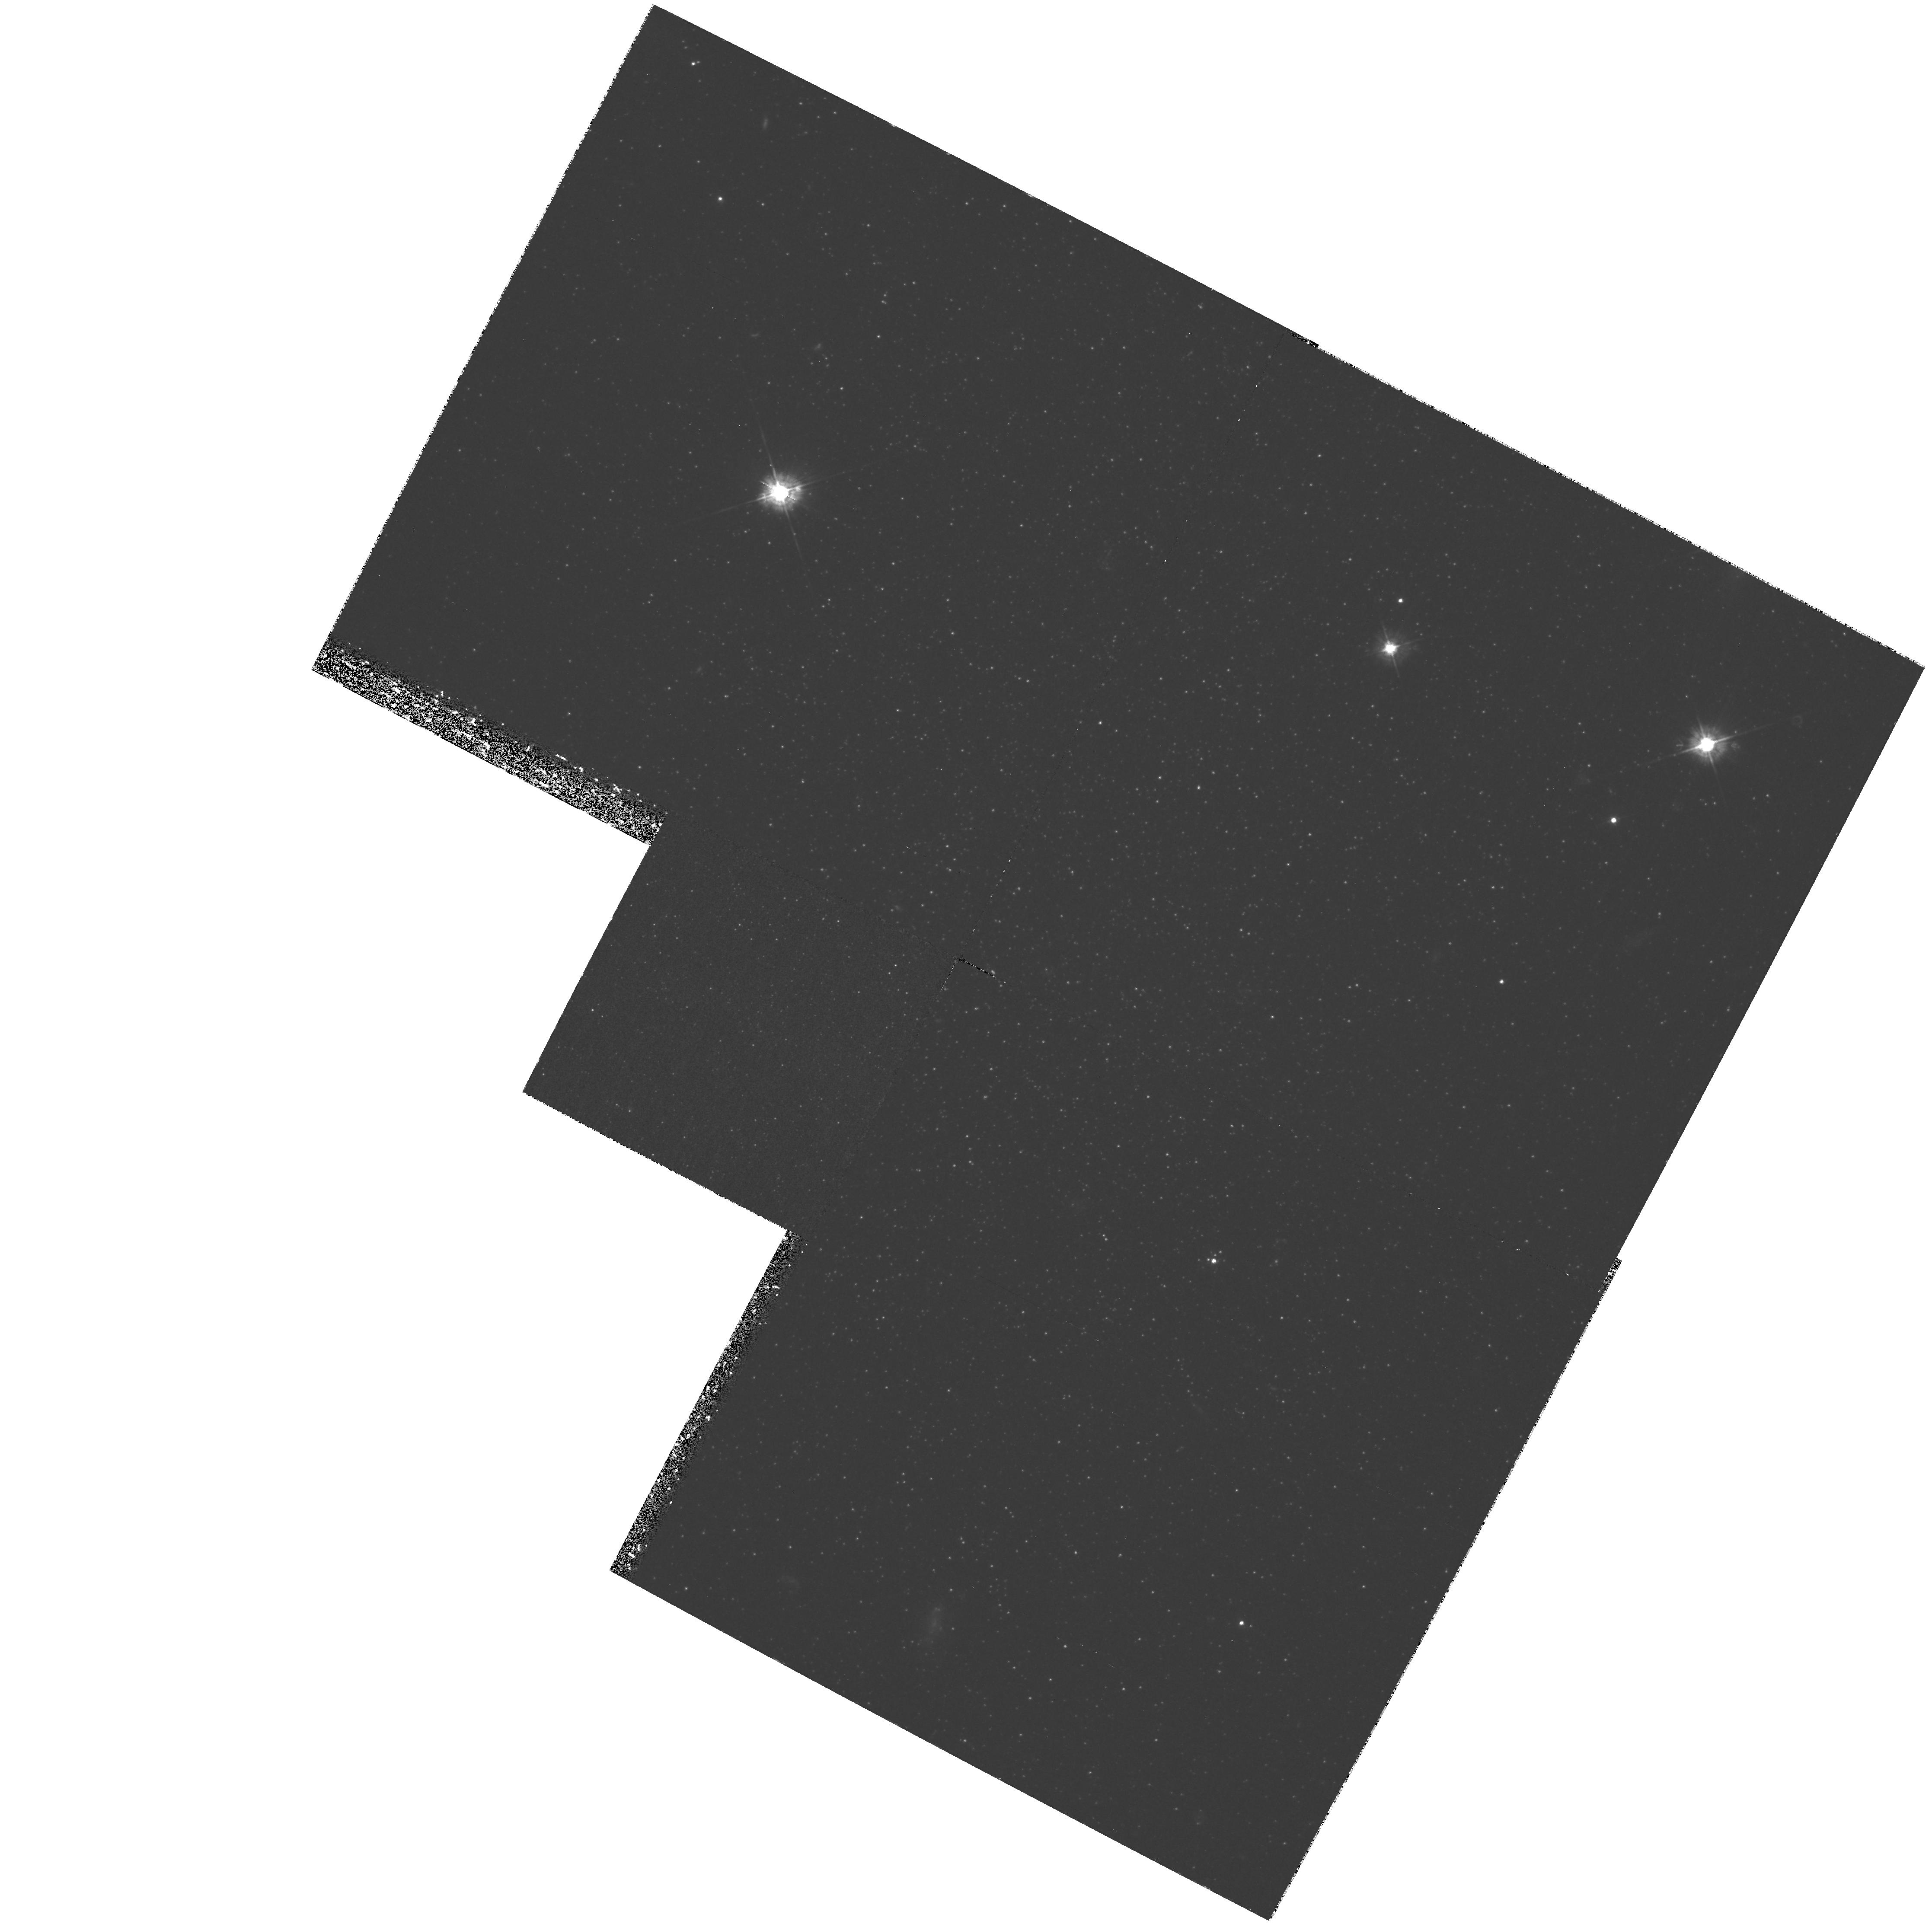
Target: ANDROMEDA-VI. Instrument: WFPC2/PC. Filter: F450W. Exposure: 2.9 h. Observation ID: hst_8272_03_wfpc2_pc_f450w_u5c703

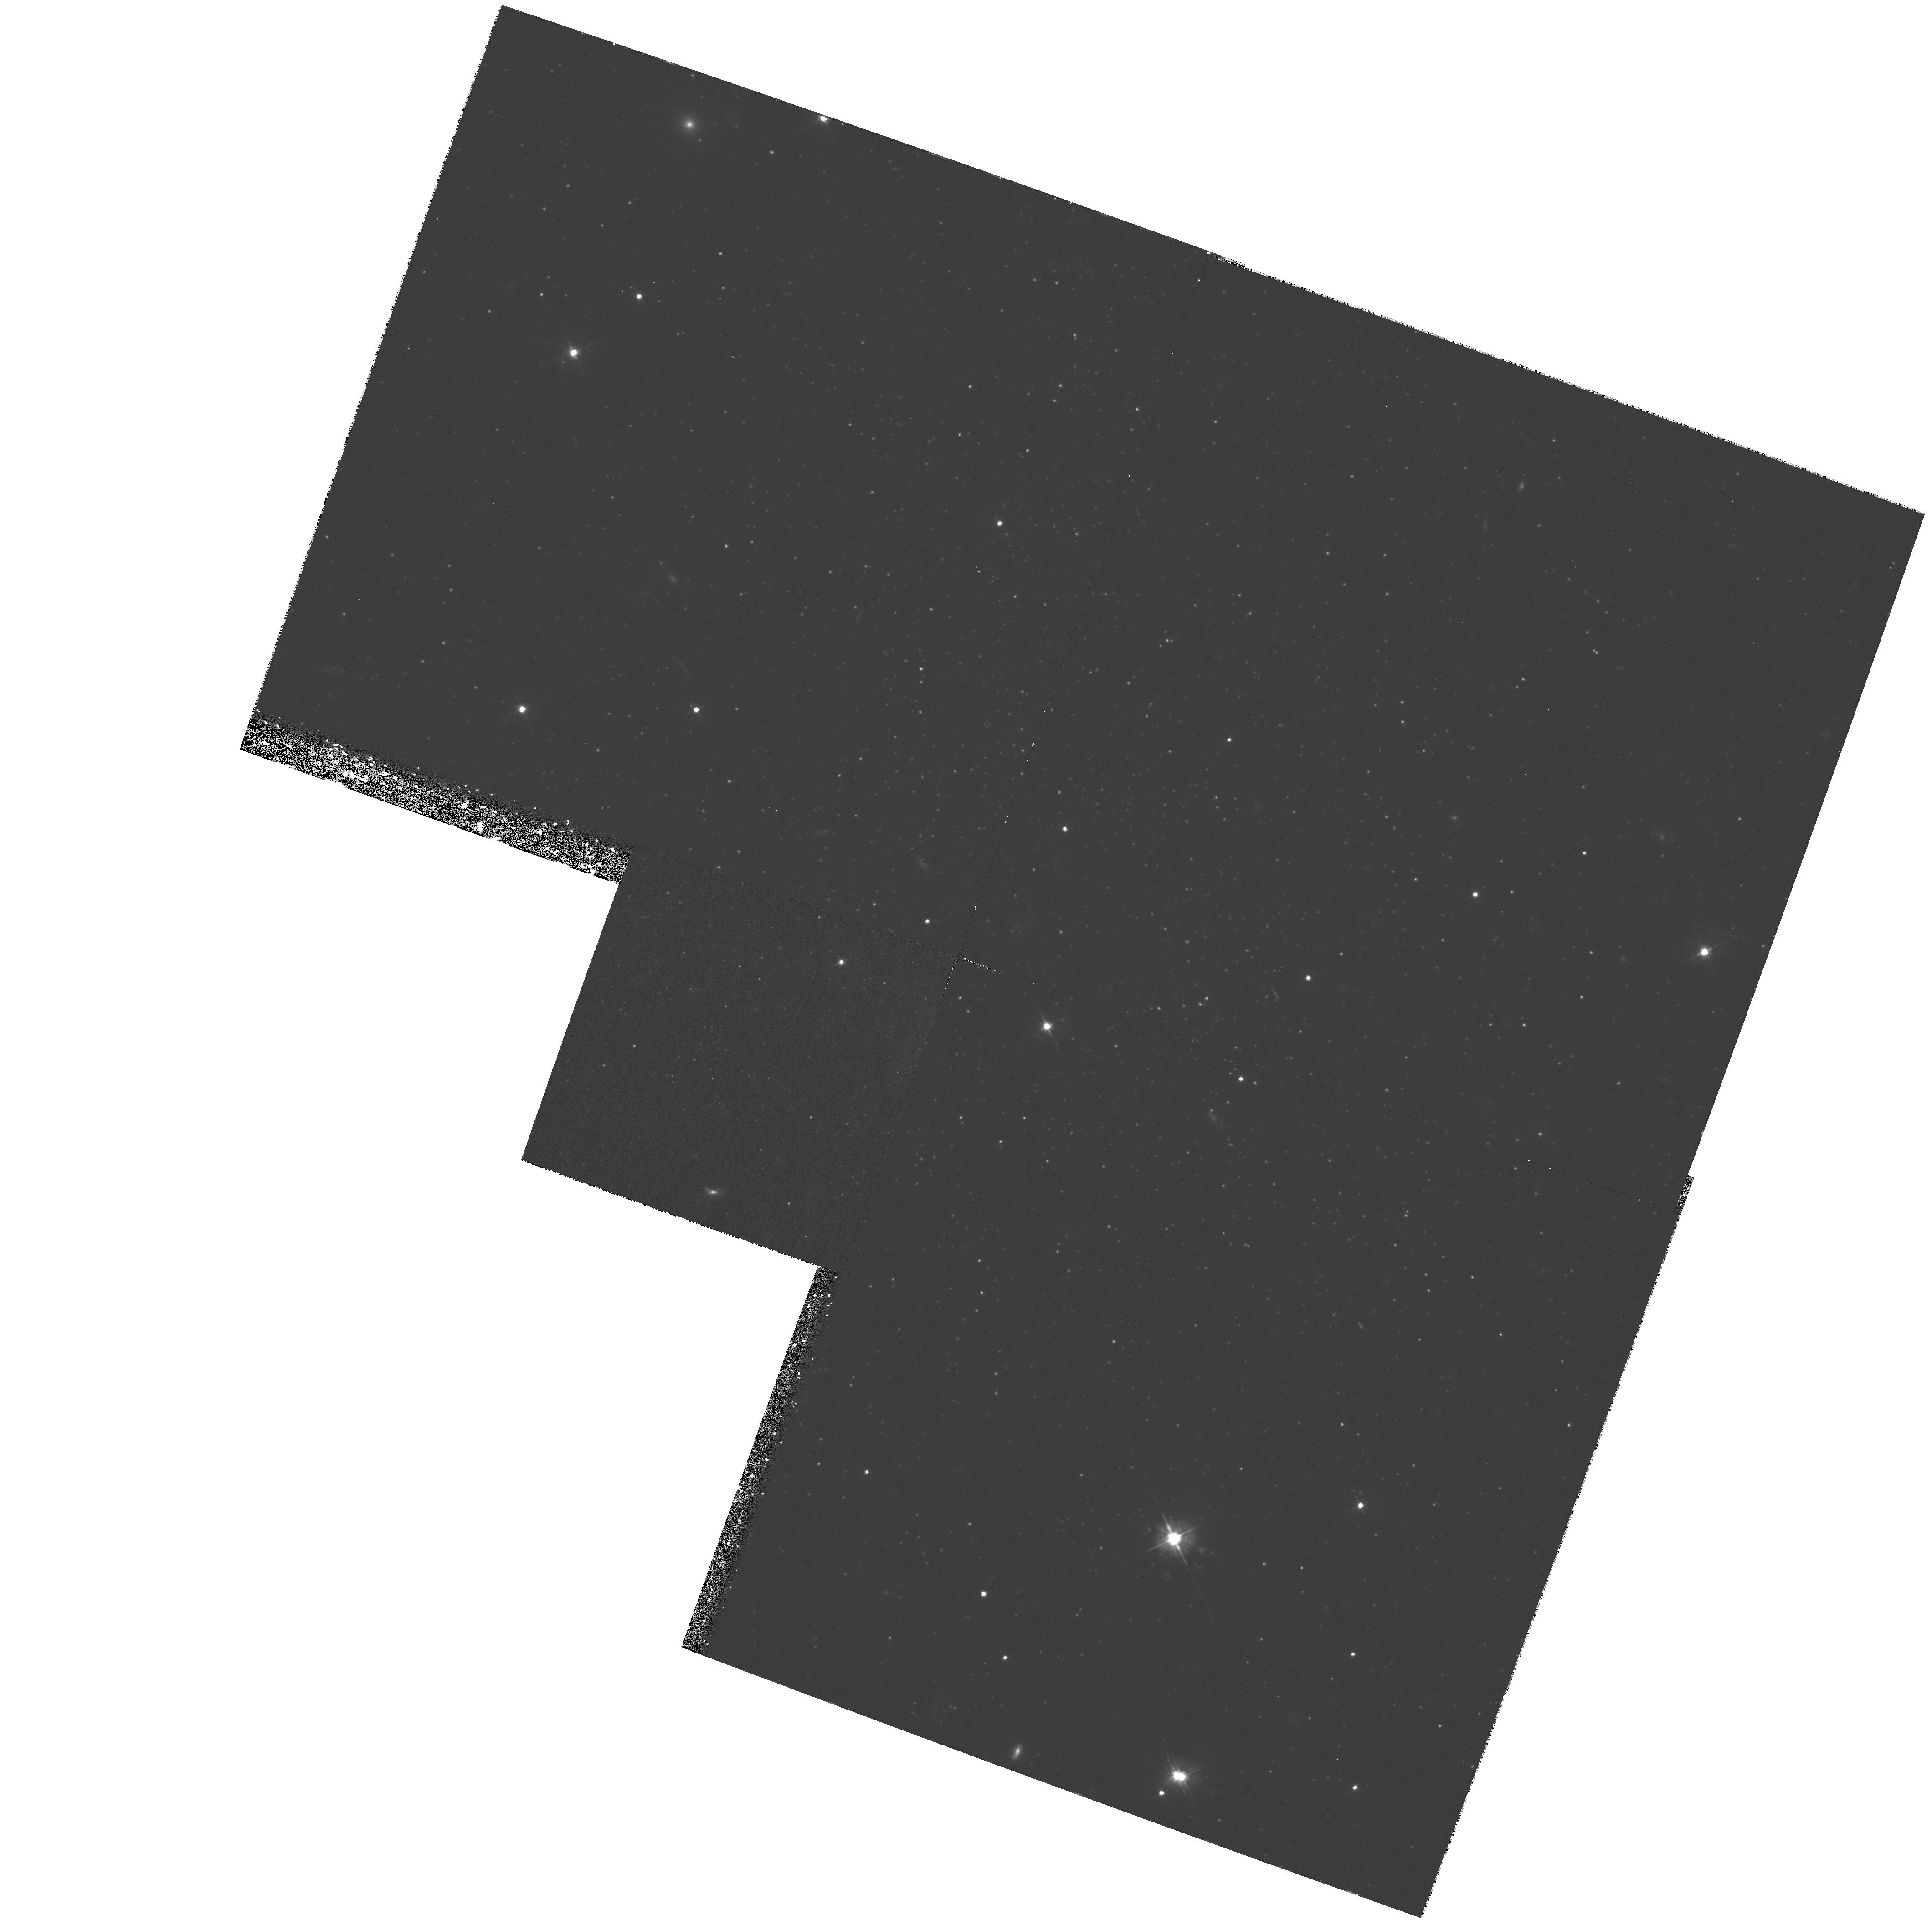
Target: ANDROMEDA-V. Instrument: WFPC2/PC. Filter: F450W. Exposure: 2.9 h. Observation ID: hst_8272_01_wfpc2_pc_f450w_u5c701

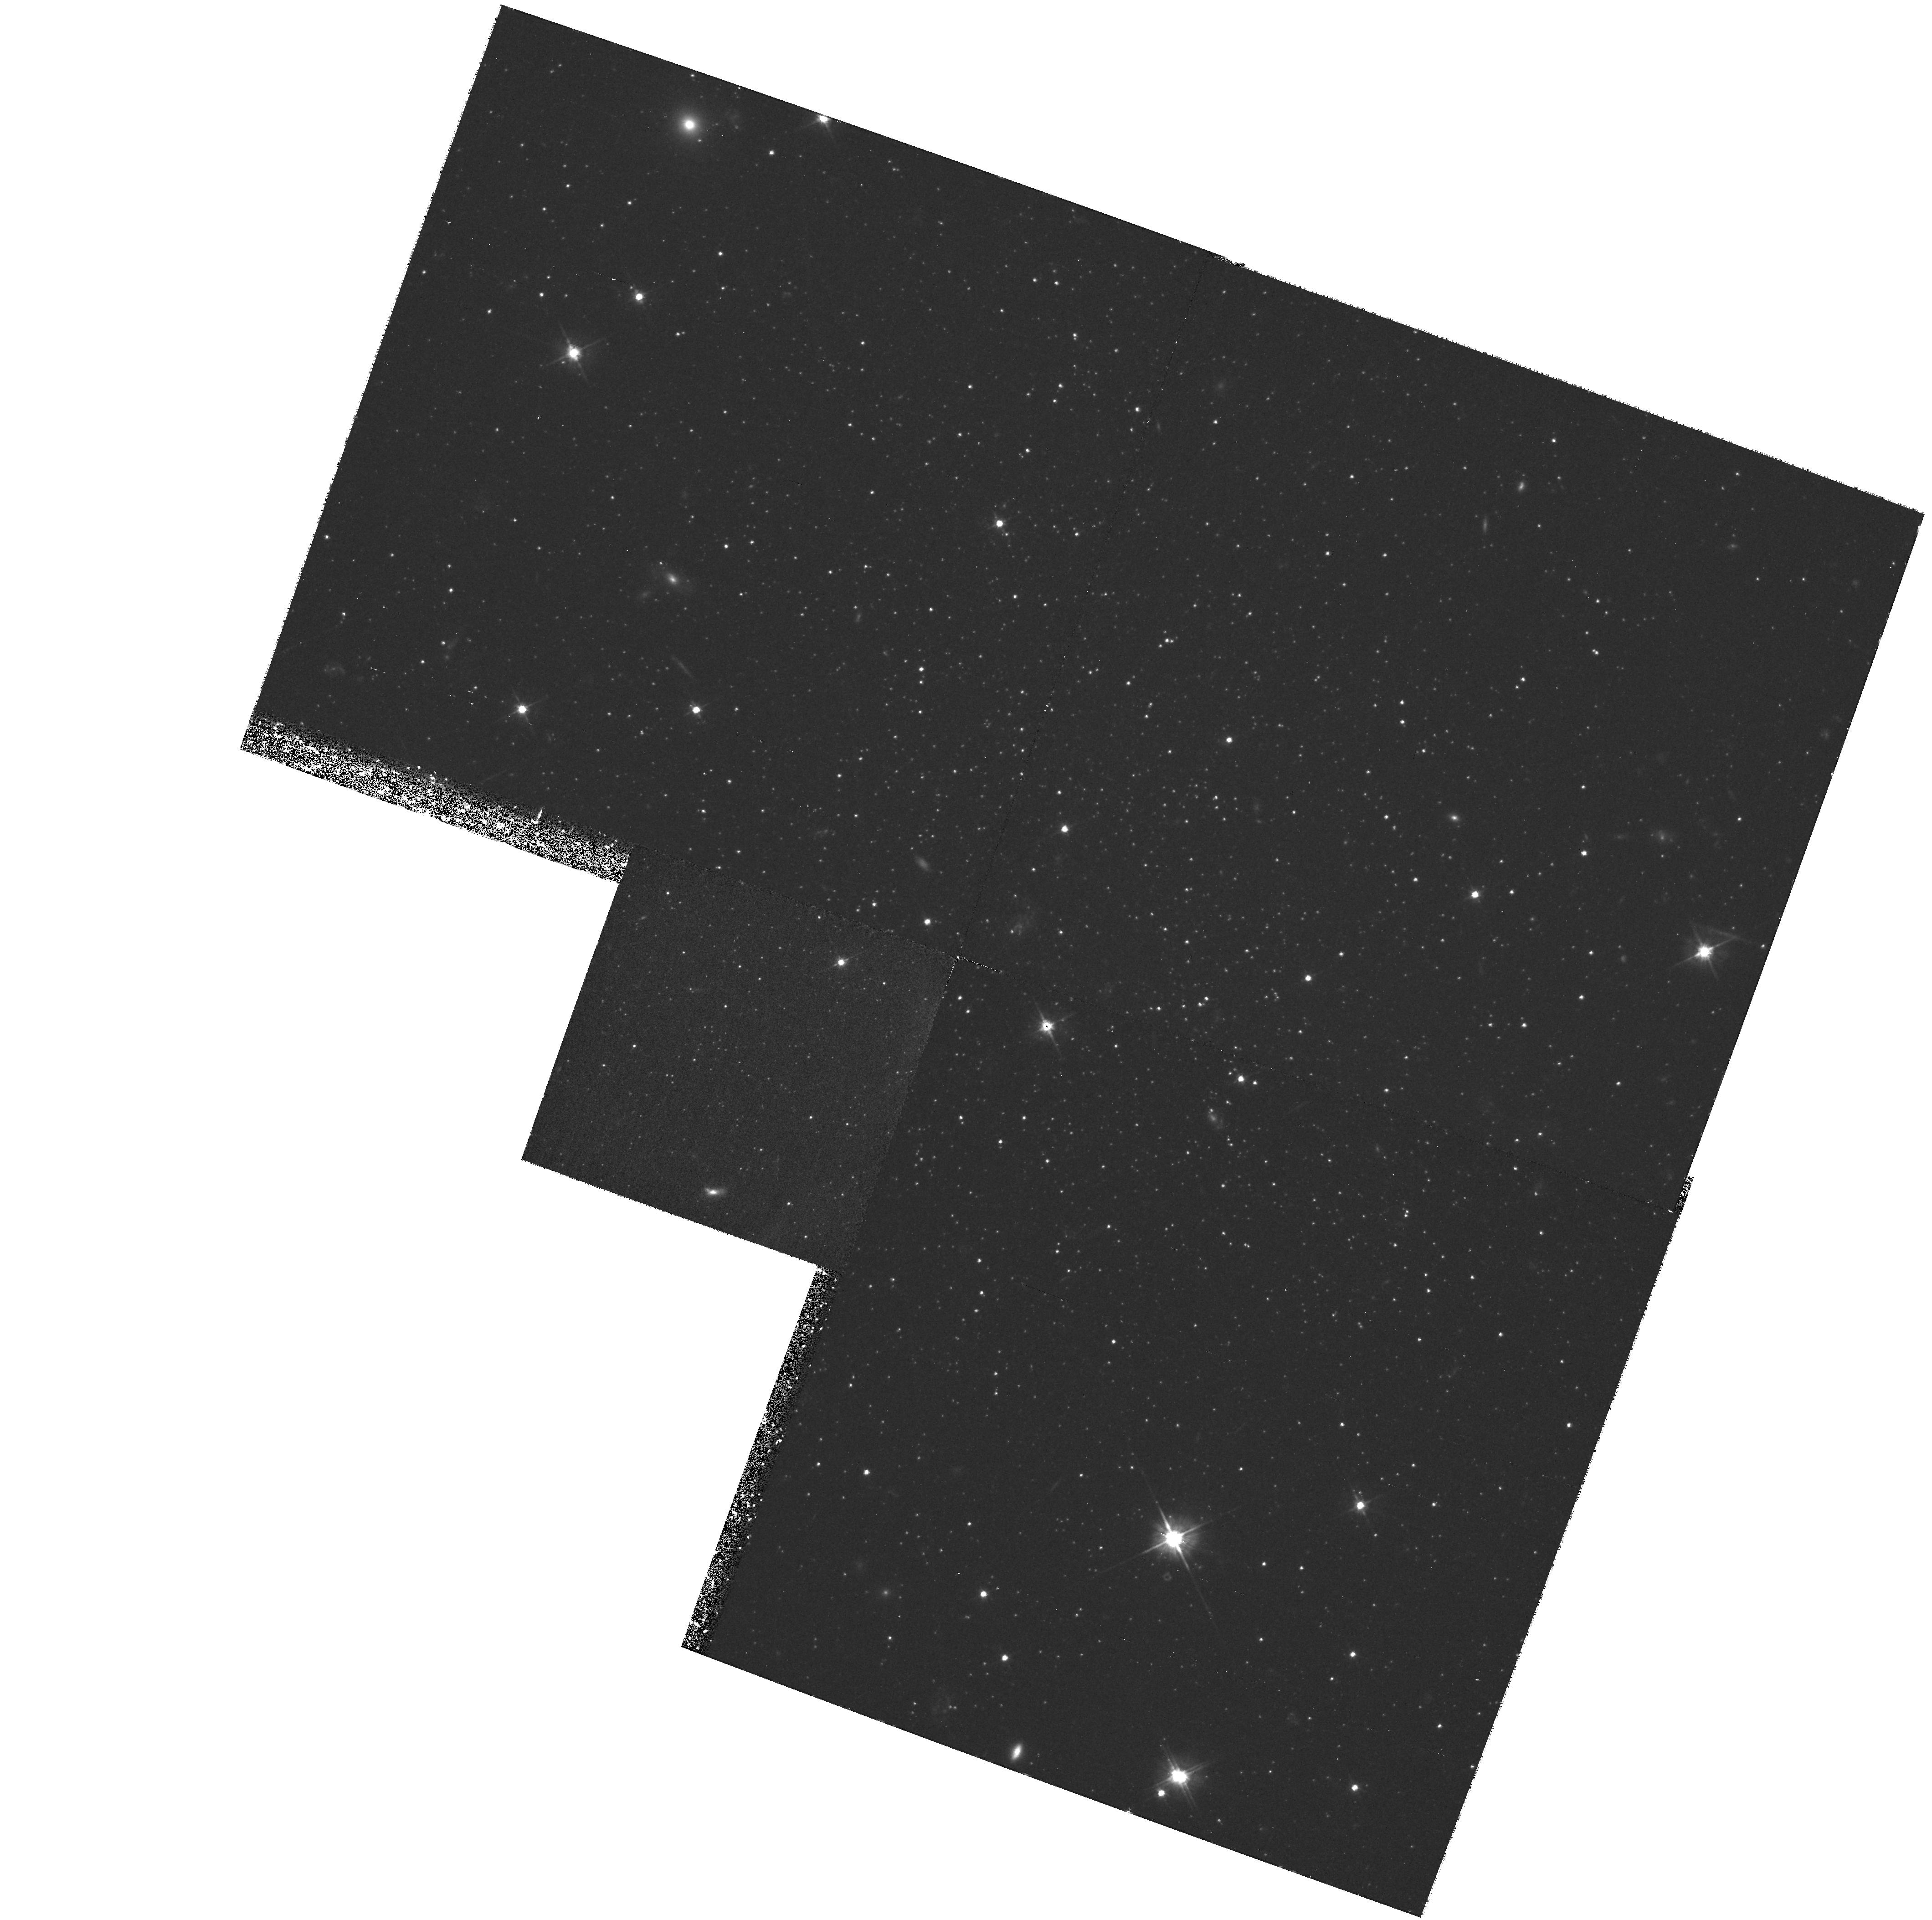
Target: ANDROMEDA-V. Instrument: WFPC2/PC. Filter: F555W. Exposure: 1.3 h. Observation ID: hst_8272_01_wfpc2_pc_f555w_u5c701

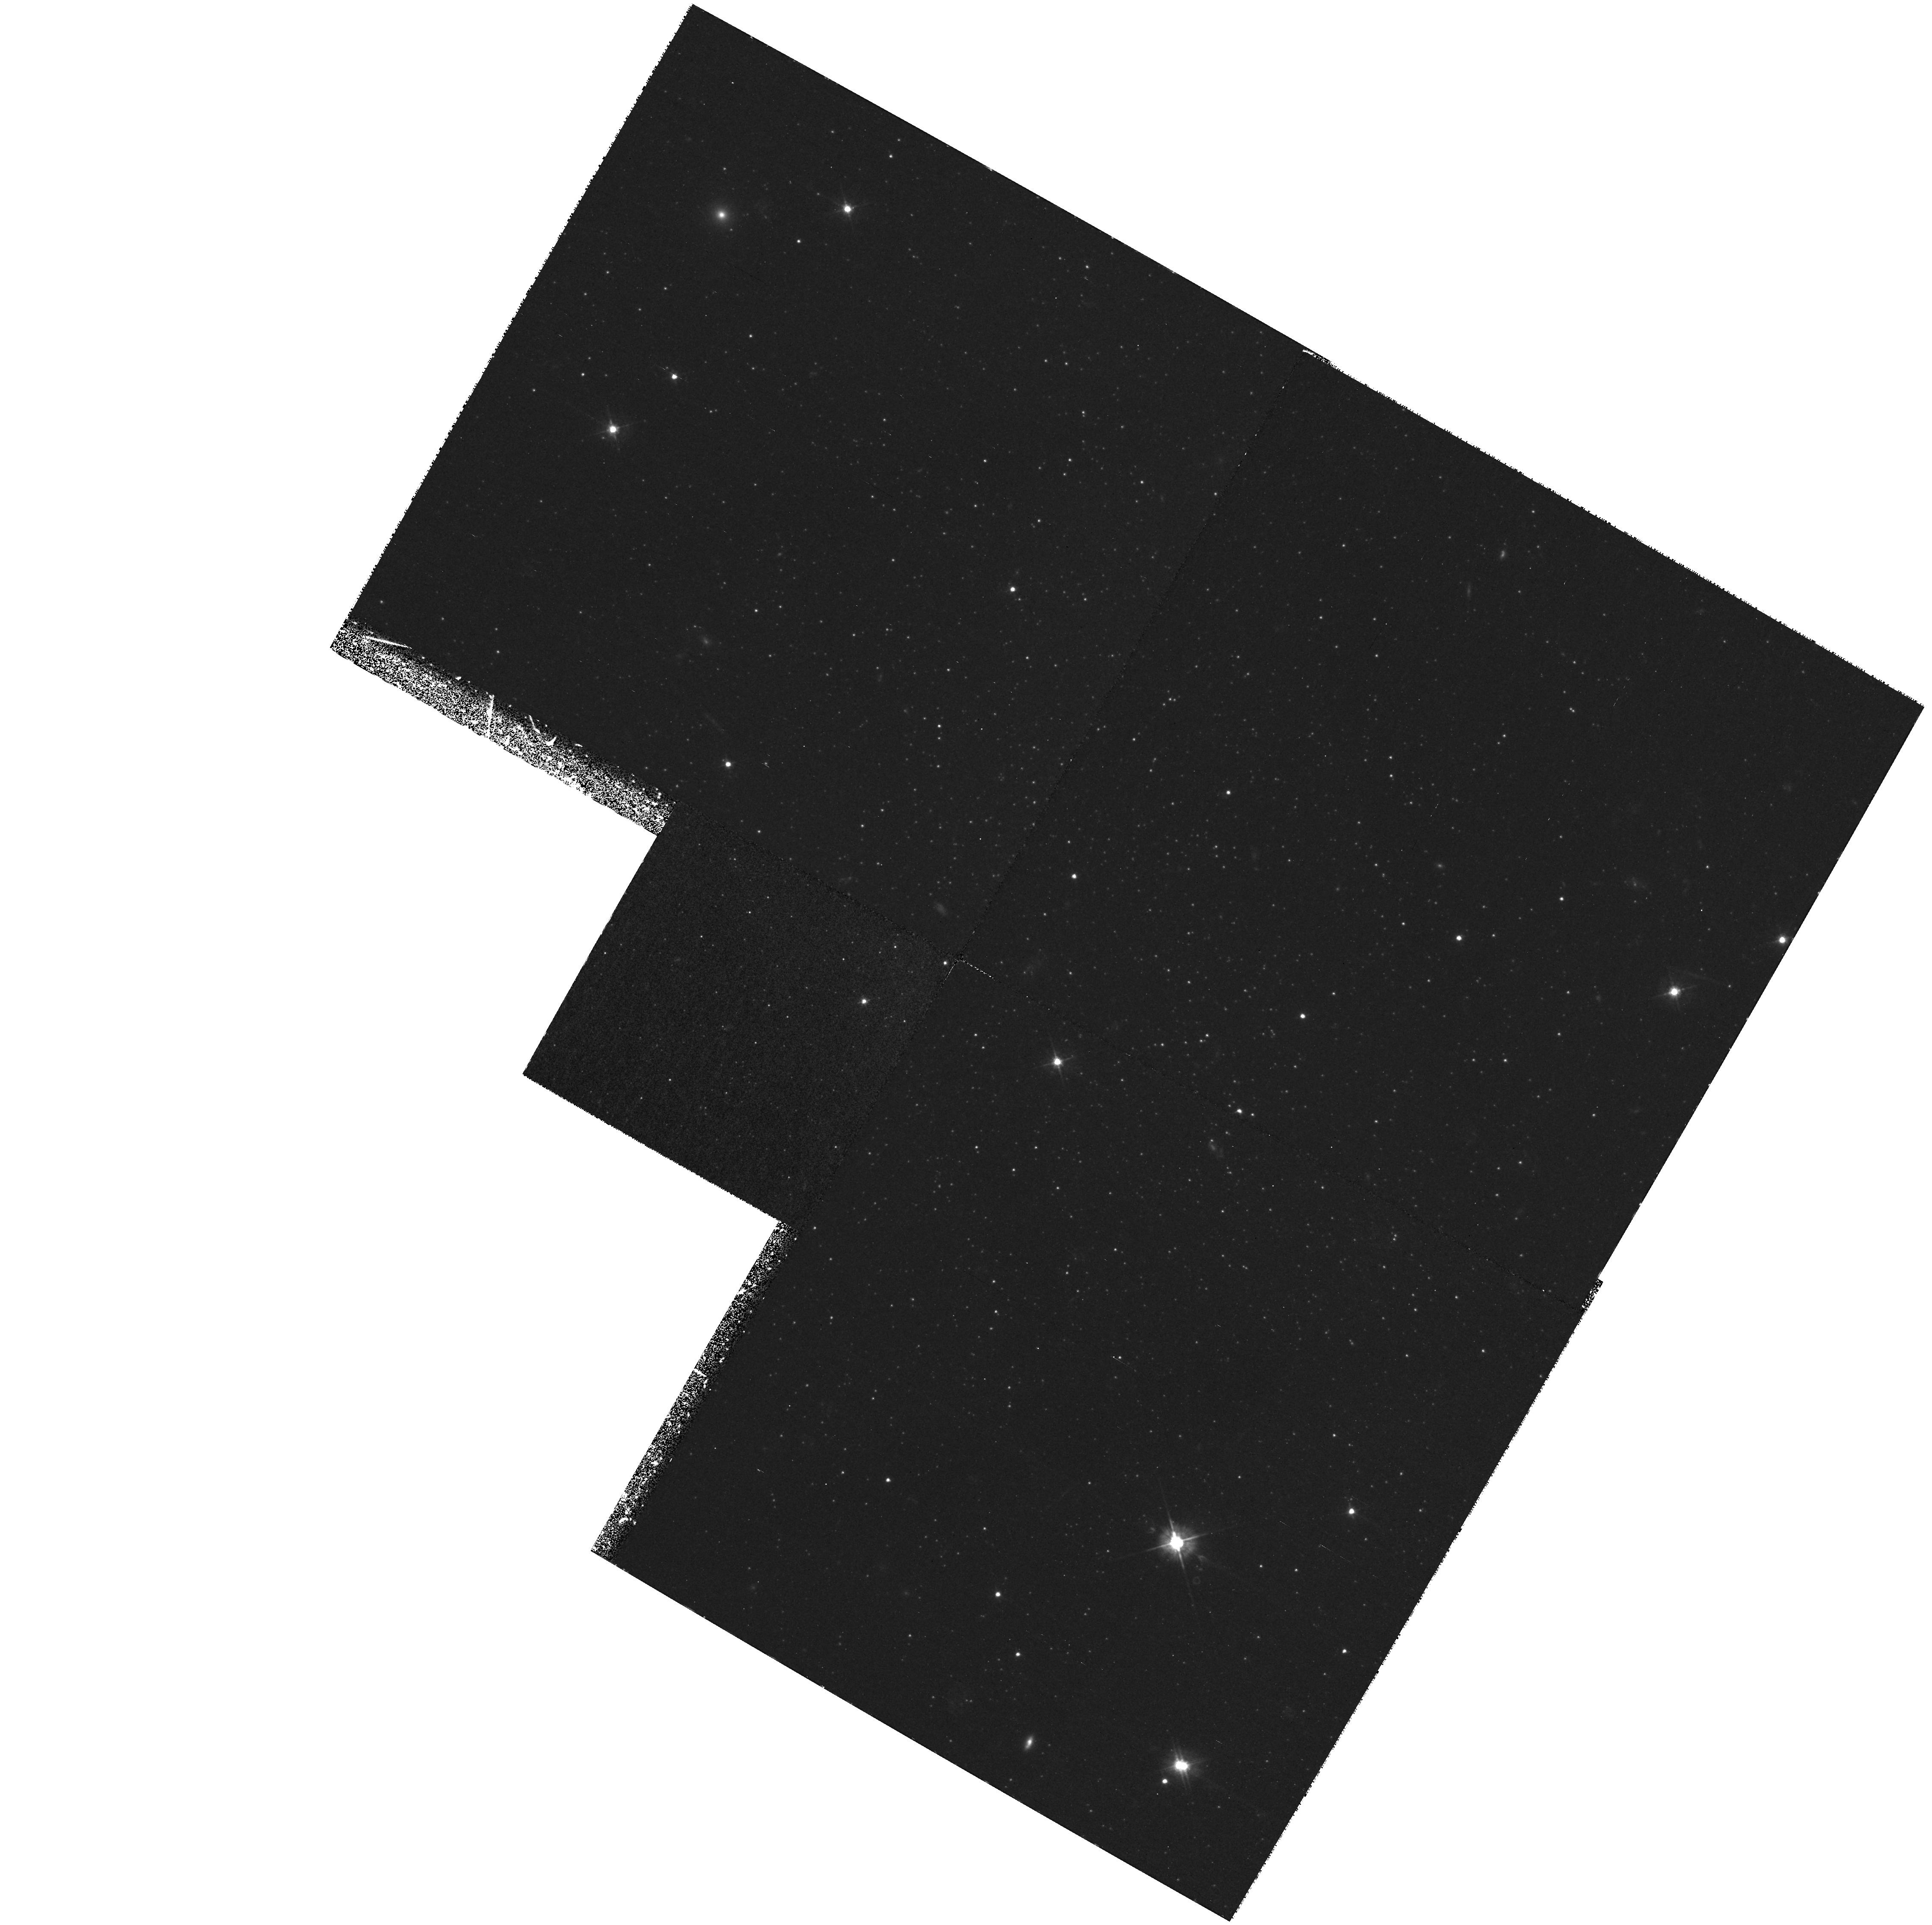
Target: ANDROMEDA-V. Instrument: WFPC2/PC. Filter: F450W. Exposure: 2.9 h. Observation ID: hst_8272_52_wfpc2_pc_f450w_u5c752

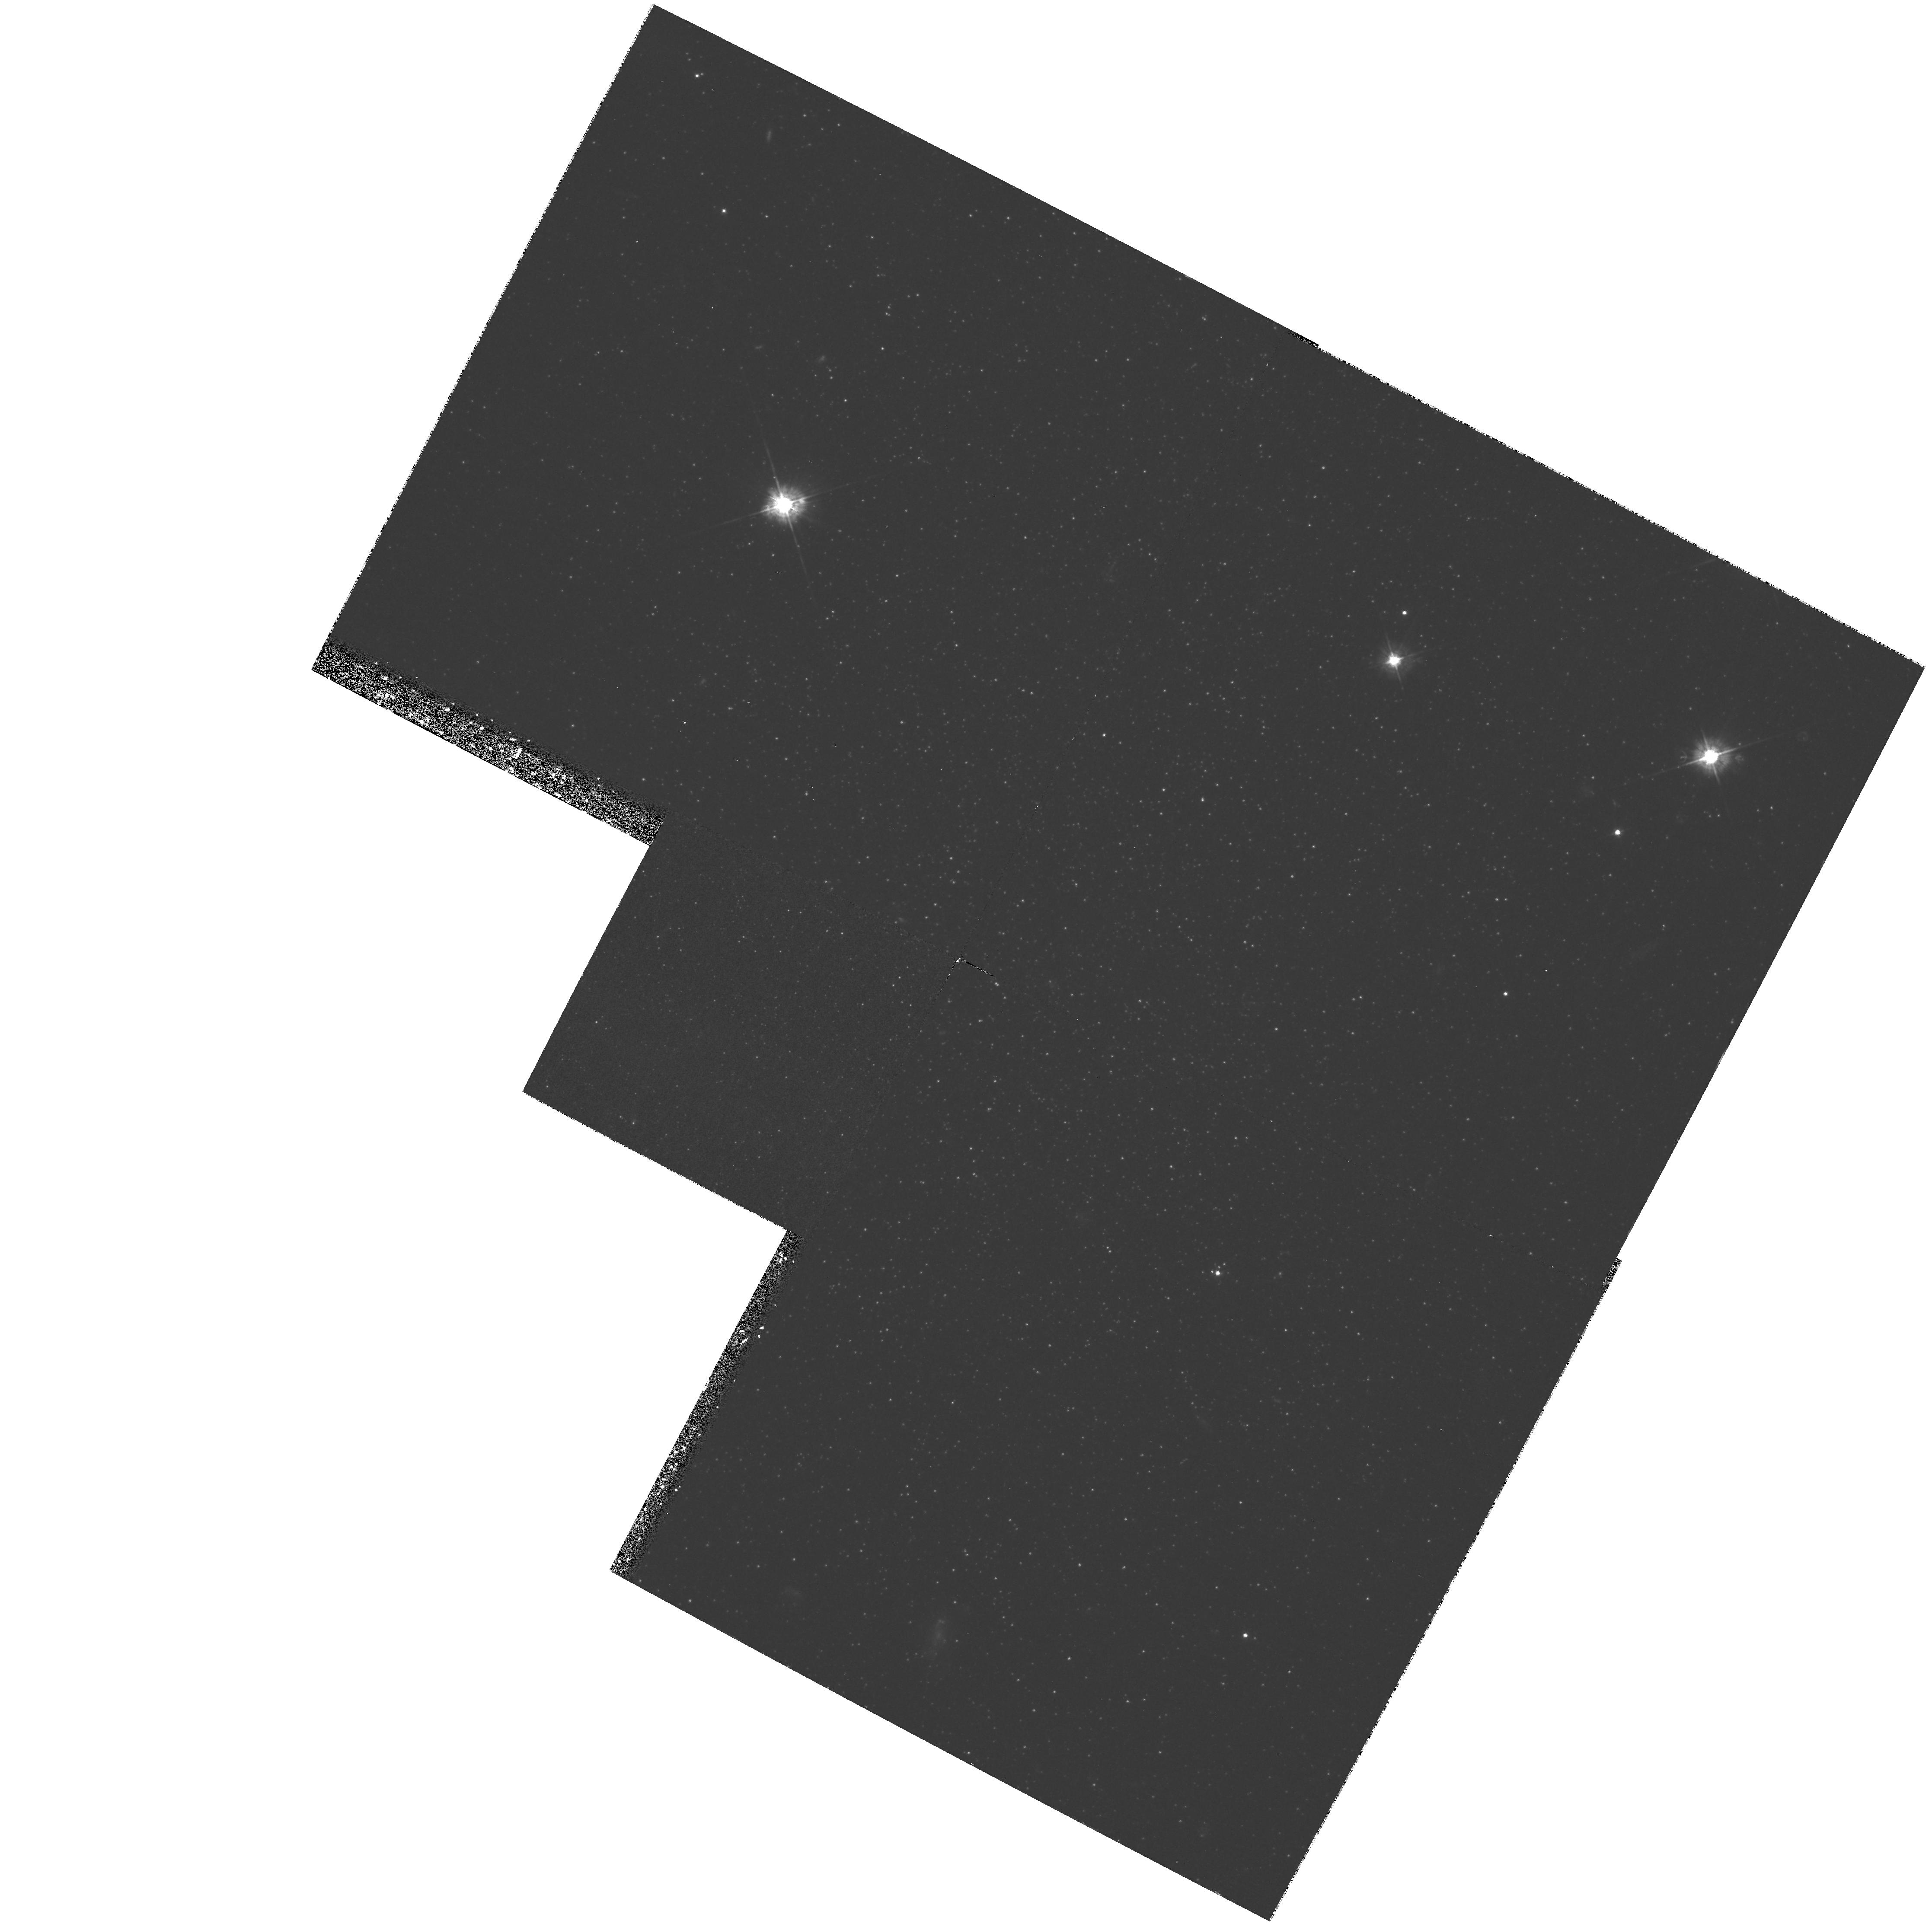
Target: ANDROMEDA-VI. Instrument: WFPC2/PC. Filter: F450W. Exposure: 2.9 h. Observation ID: hst_8272_04_wfpc2_pc_f450w_u5c704

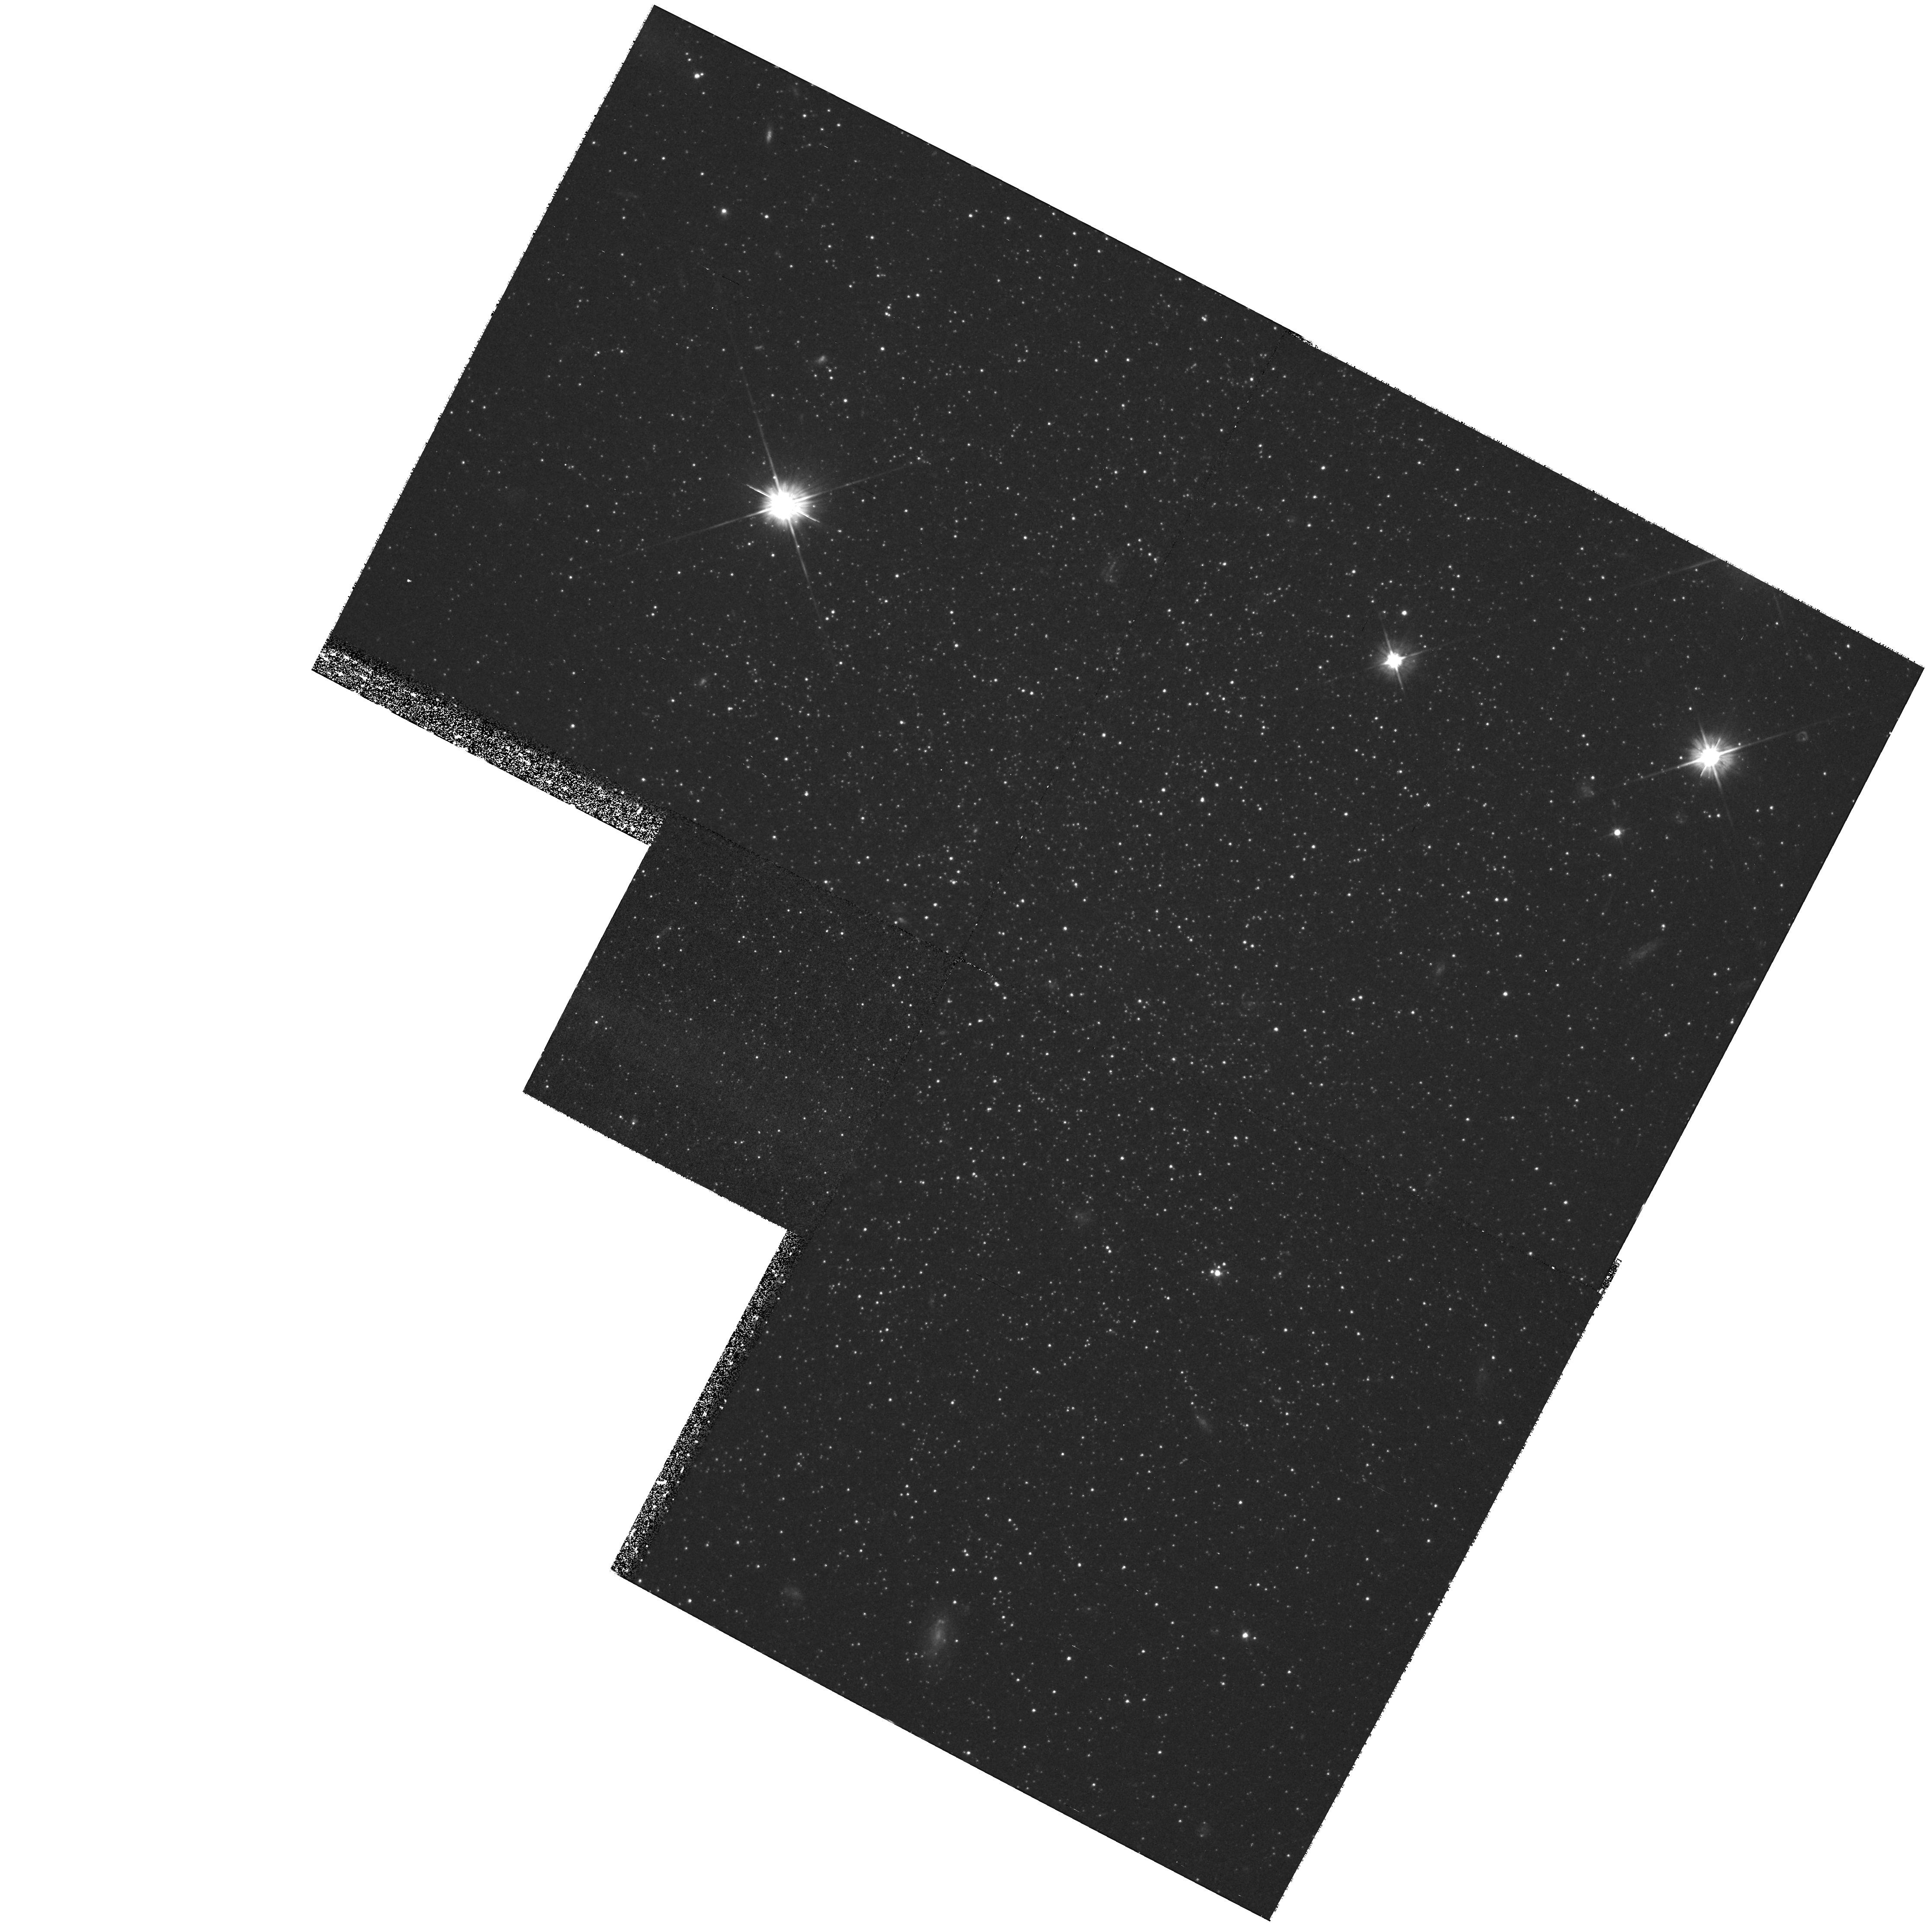
Target: ANDROMEDA-VI. Instrument: WFPC2/PC. Filter: F555W. Exposure: 1.2 h. Observation ID: hst_8272_04_wfpc2_pc_f555w_u5c704

The Horizontal Branches of the M31 Dwarf Spheroidal Companions And V & VI (PI: Armandroff, Taft E.)

The Galaxy's dwarf spheroidal (dSph) companions show a surprising diversity in the epochs of their major star formation episode(s), extending from ~15 Gyr to ~3 Gyr. To aid in understanding the origin of this diversity, we need similar results for M31's dSph companions, the nearest set of morphologically similar galaxies. Observations of old main sequence turnoffs in the M31 dSphs are impractical, but with WFPC2 we can establish their horizontal branch (HB) morphologies, which observations of Galactic dSphs have shown to be a reliable mean age indicator. Cycle 4 observations indicate that the bulk of the star formation in And I took place ~10 Gyr ago, though the presence of blue HB and RR Lyr stars testify to a minor older component. Analysis of Cycle 6 observations of And II are nearing completion, and observations of And III are scheduled for execution in Cycle 7. Here we seek HST time to complete our study of the M31 dSphs by observing And V & VI, newly discovered M3 1 dSph companions. The primary aim is to determine the HB morphology and thus fix the epoch of the major star formation episode(s) in these galaxies. Other results that will follow include an estimate of the true (unprojected) distance from M31 and limits on the fraction of younger stars, since the data will reveal any main sequence stars younger than 2-3 Gyr.